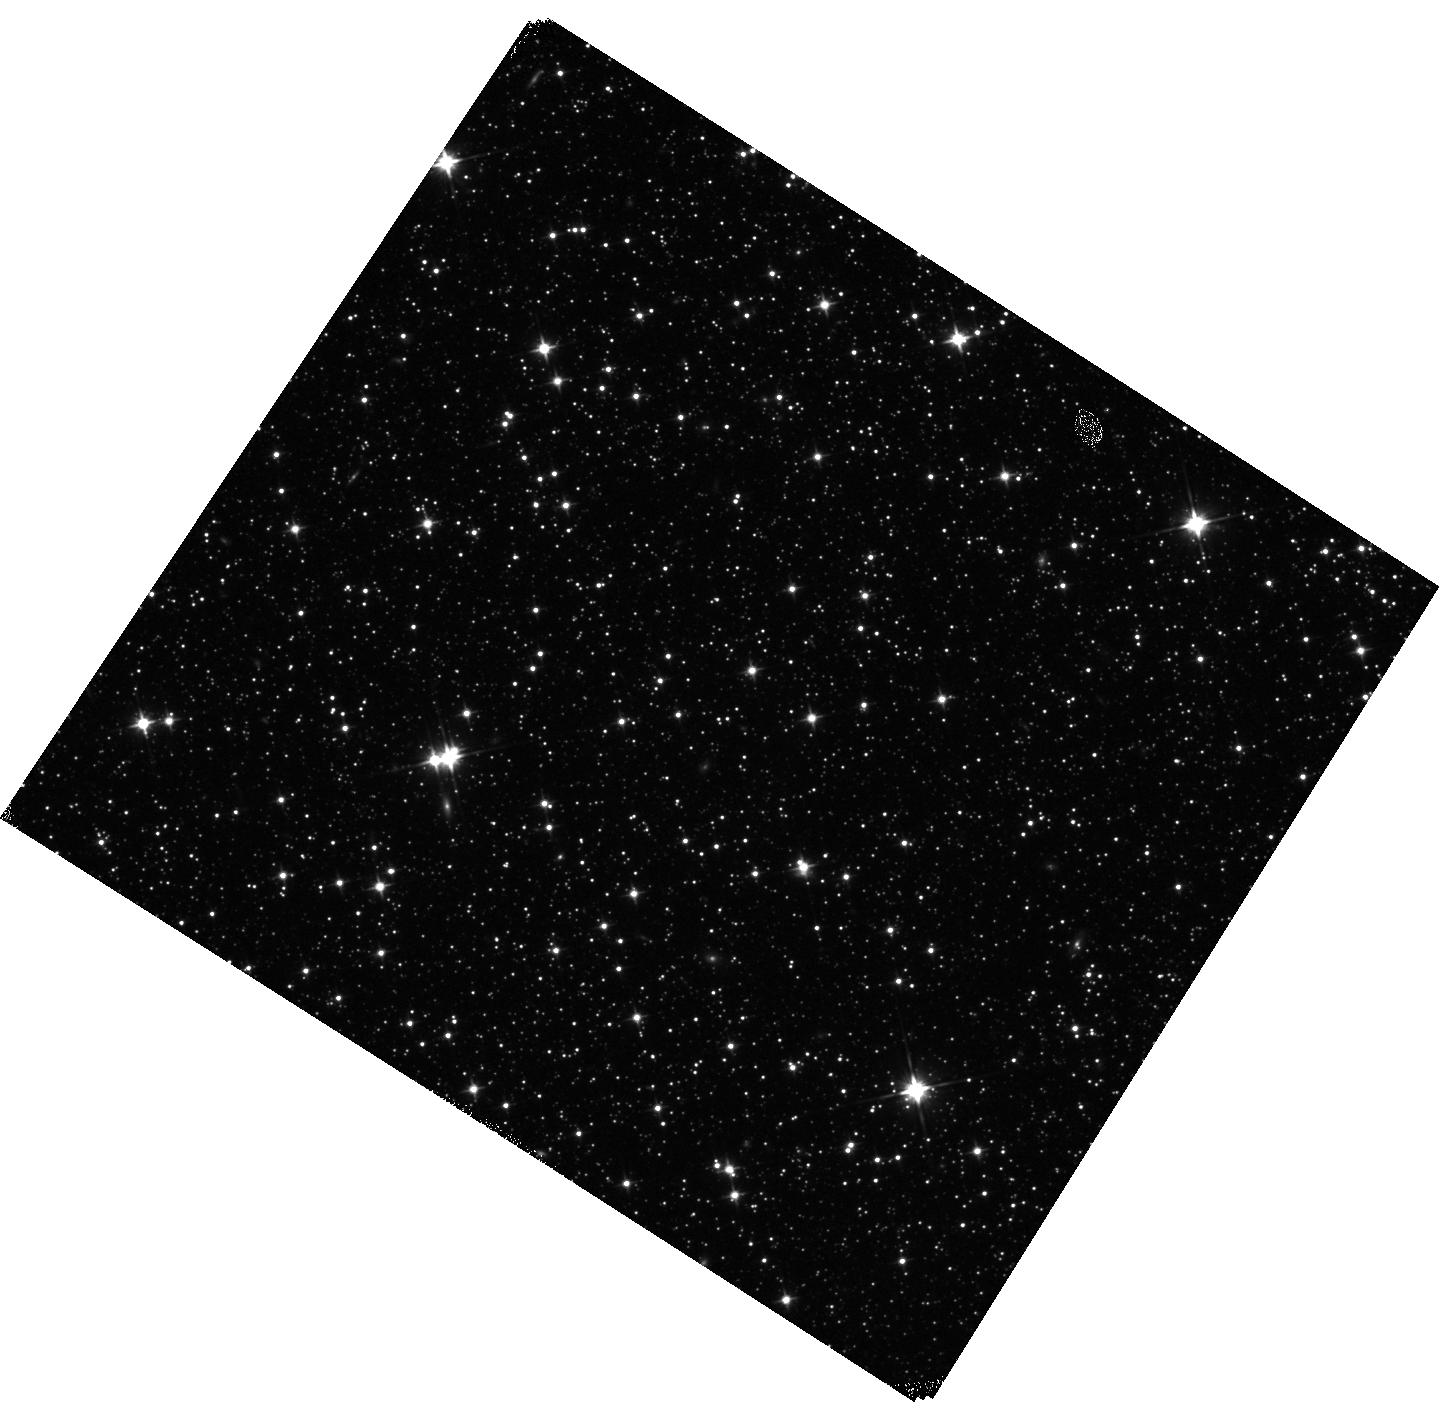
Target: SNR0509-67.5
Instrument: WFC3/IR
Filter: F110W
Exposure: 5 min
Observation ID: hst_13282_01_wfc3_ir_f110w_icco01

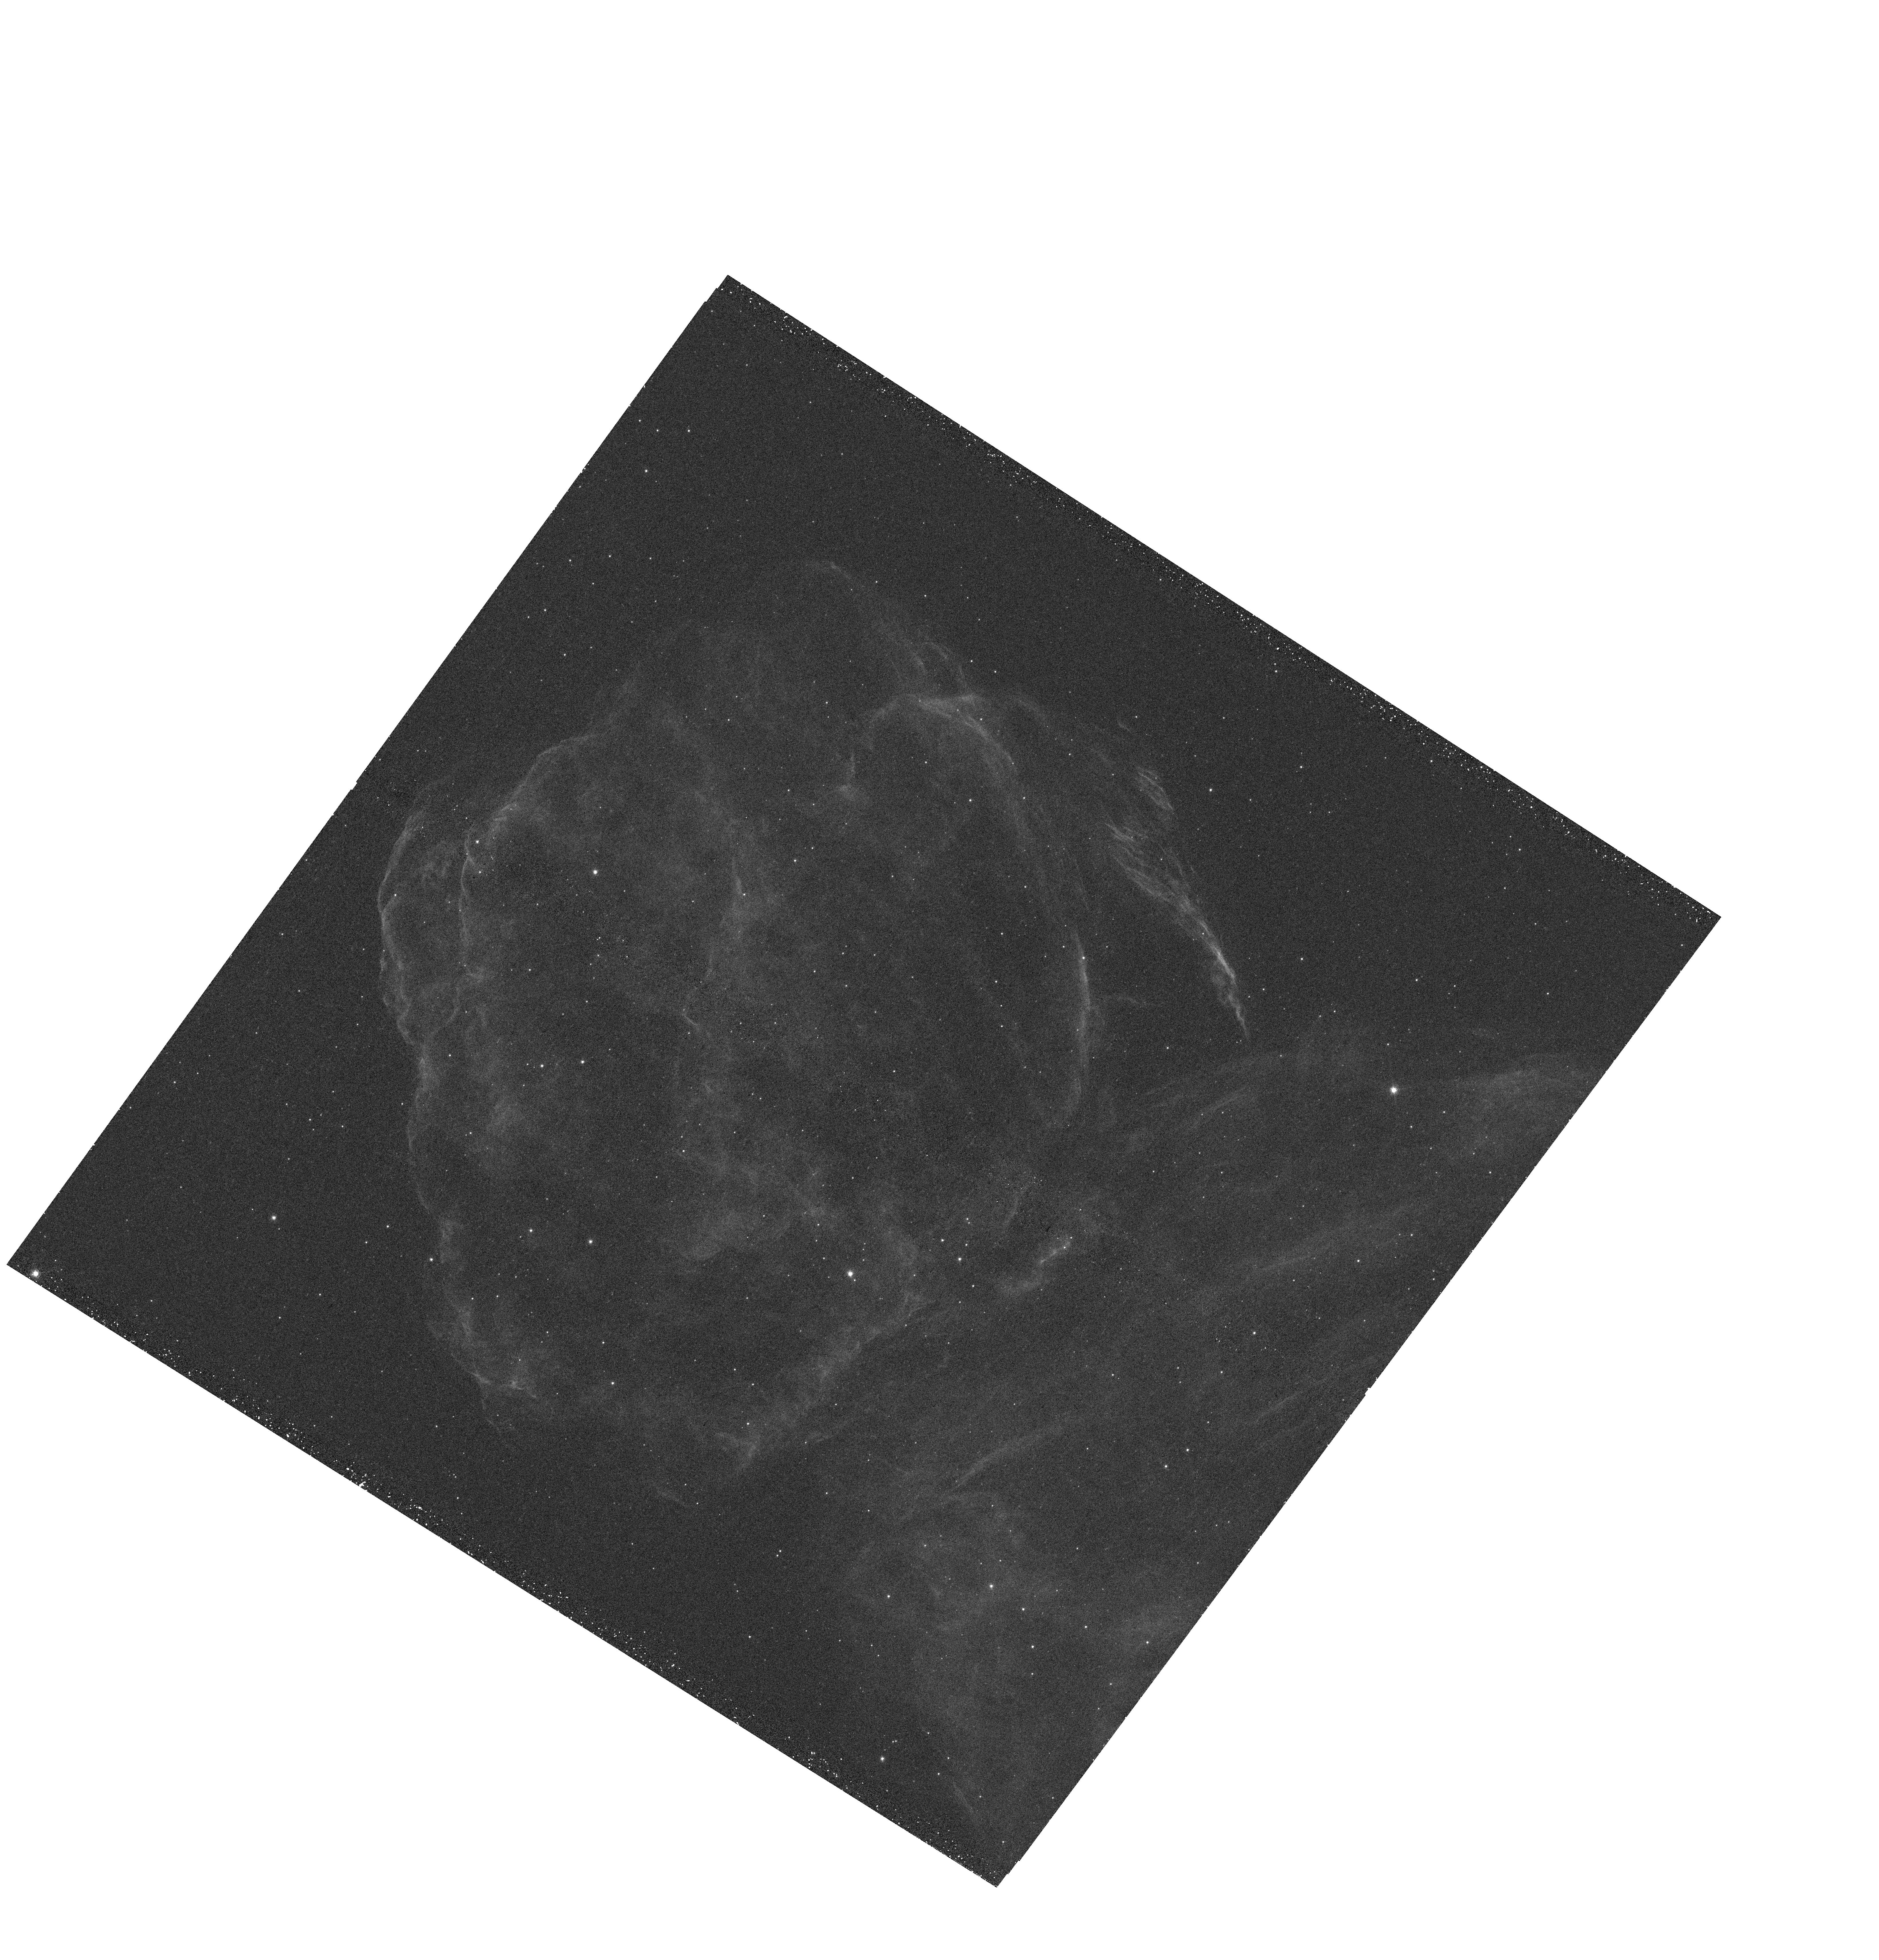
Target: DEML316A
Instrument: WFC3/UVIS
Filter: F656N
Exposure: 22 min
Observation ID: hst_13282_06_wfc3_uvis_f656n_icco06

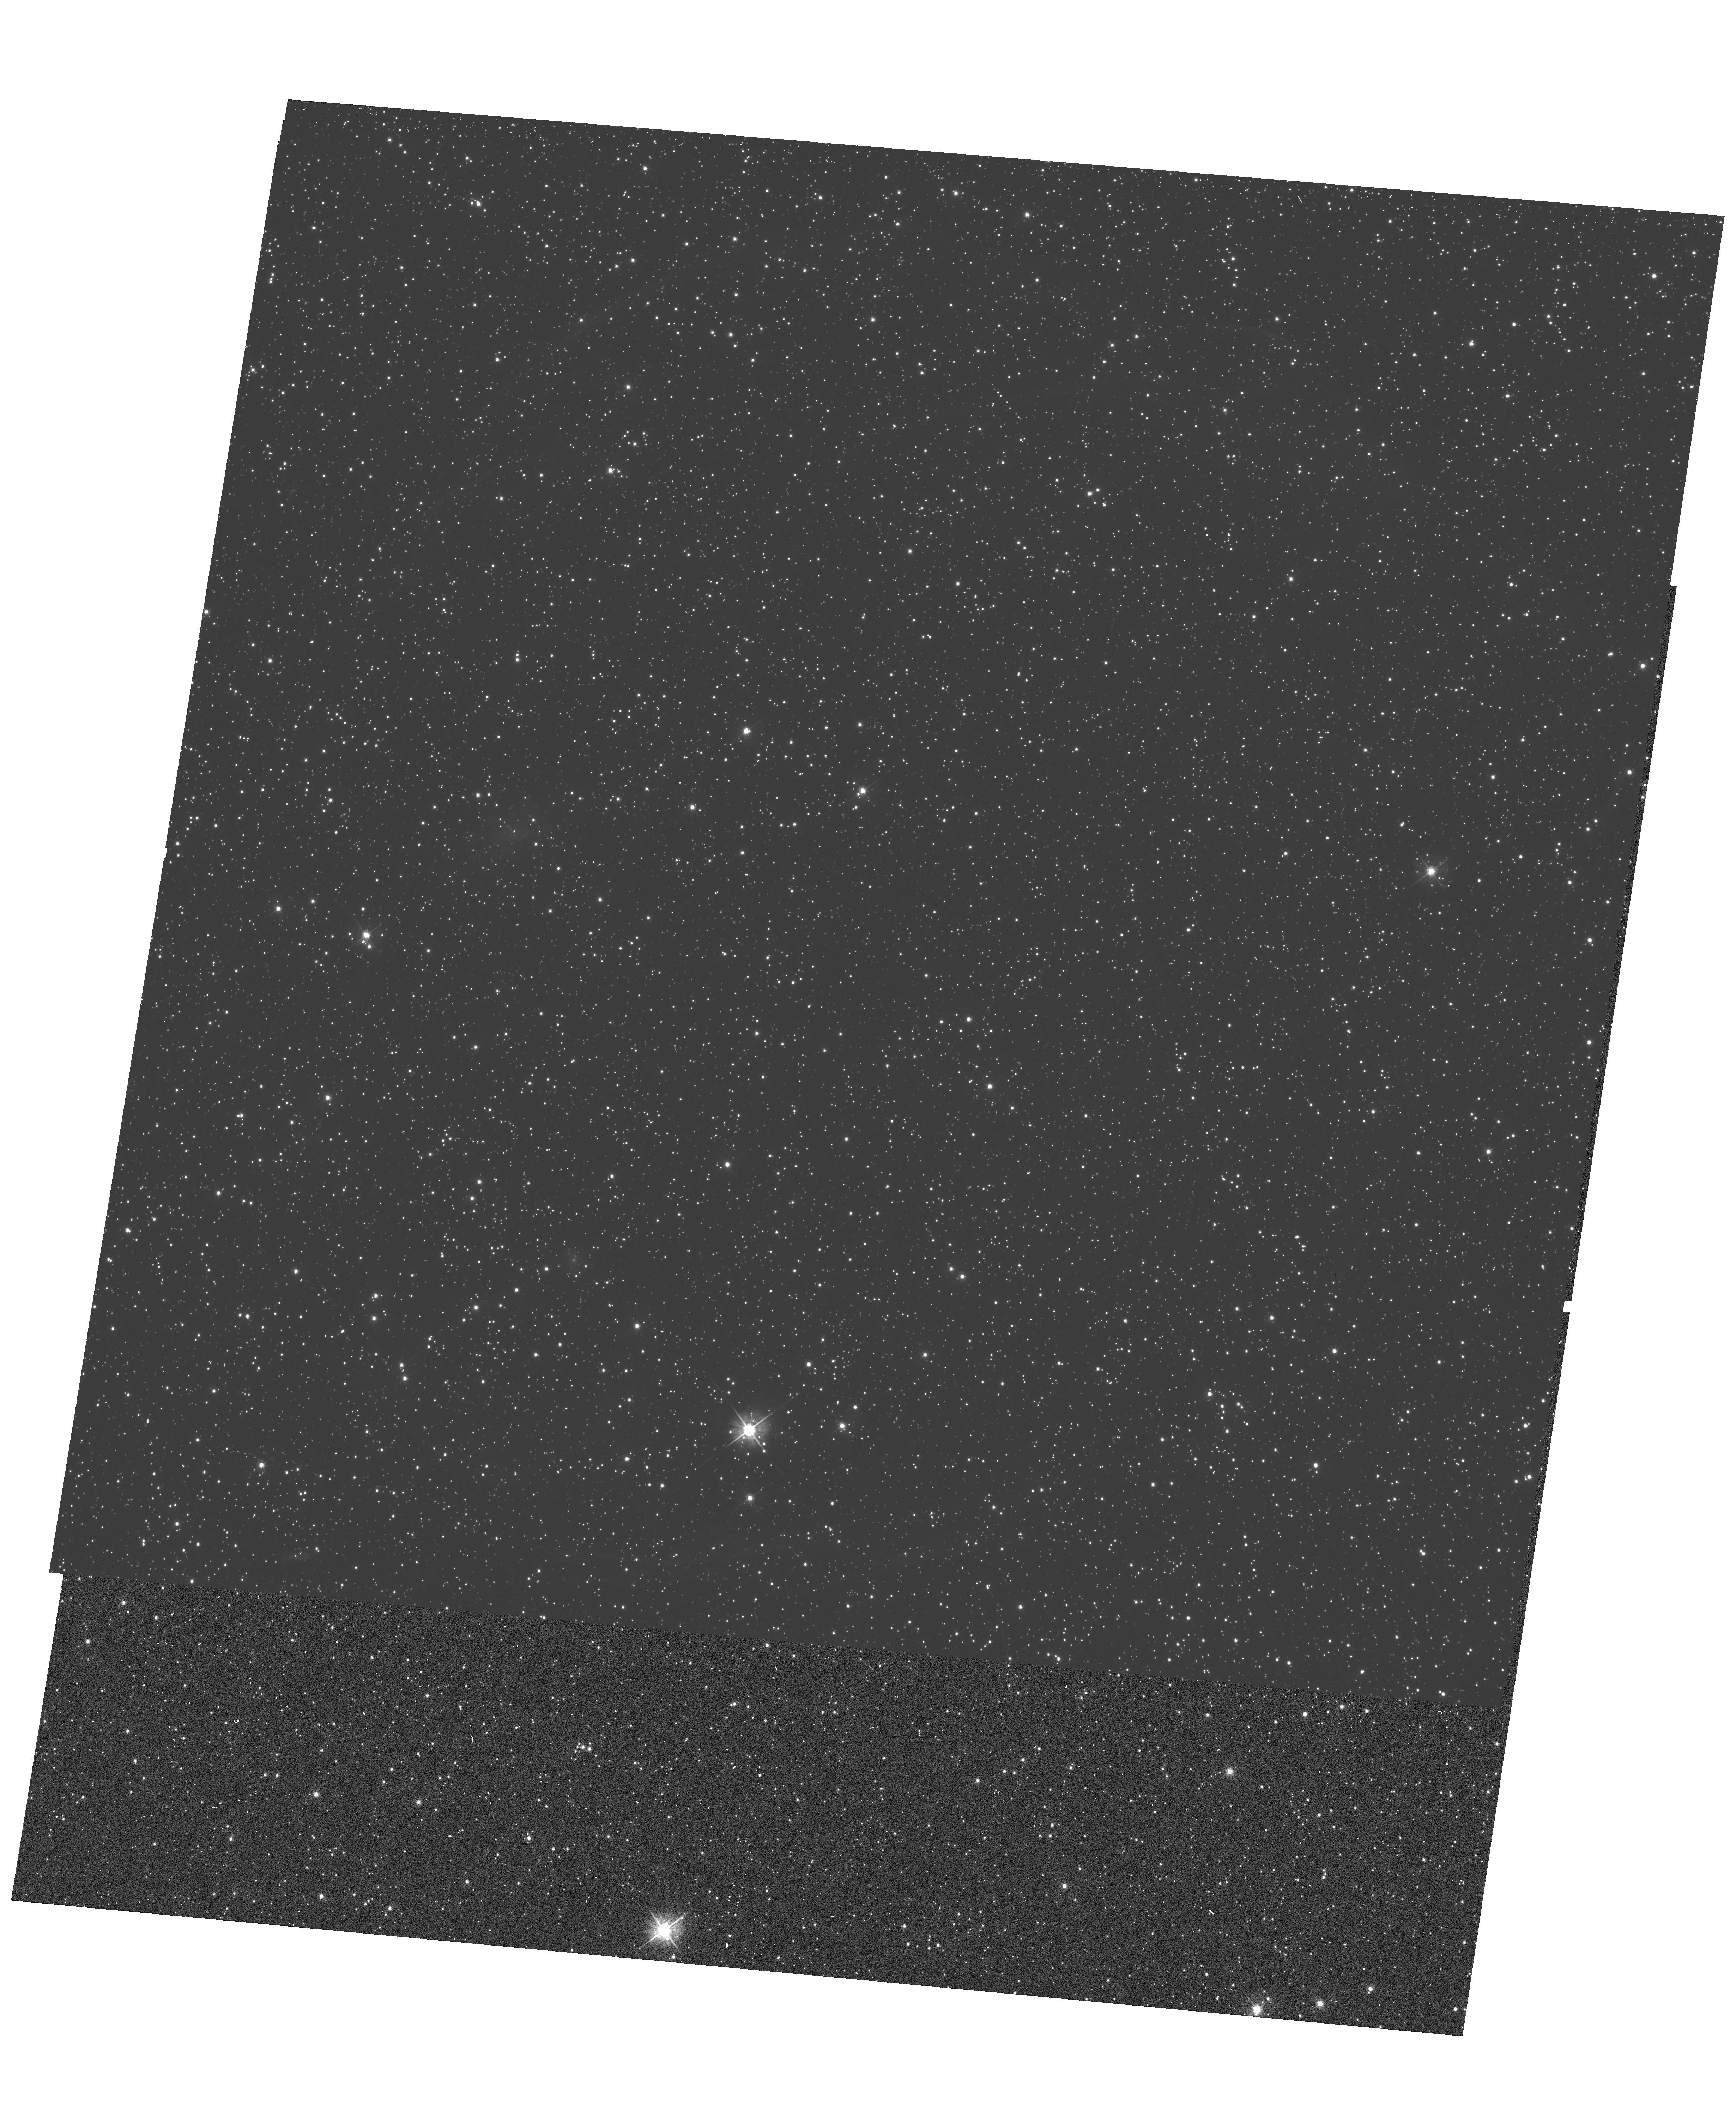
Target: DEML238
Instrument: WFC3/UVIS
Filter: F475W
Exposure: 18 min
Observation ID: hst_13282_08_wfc3_uvis_f475w_icco08

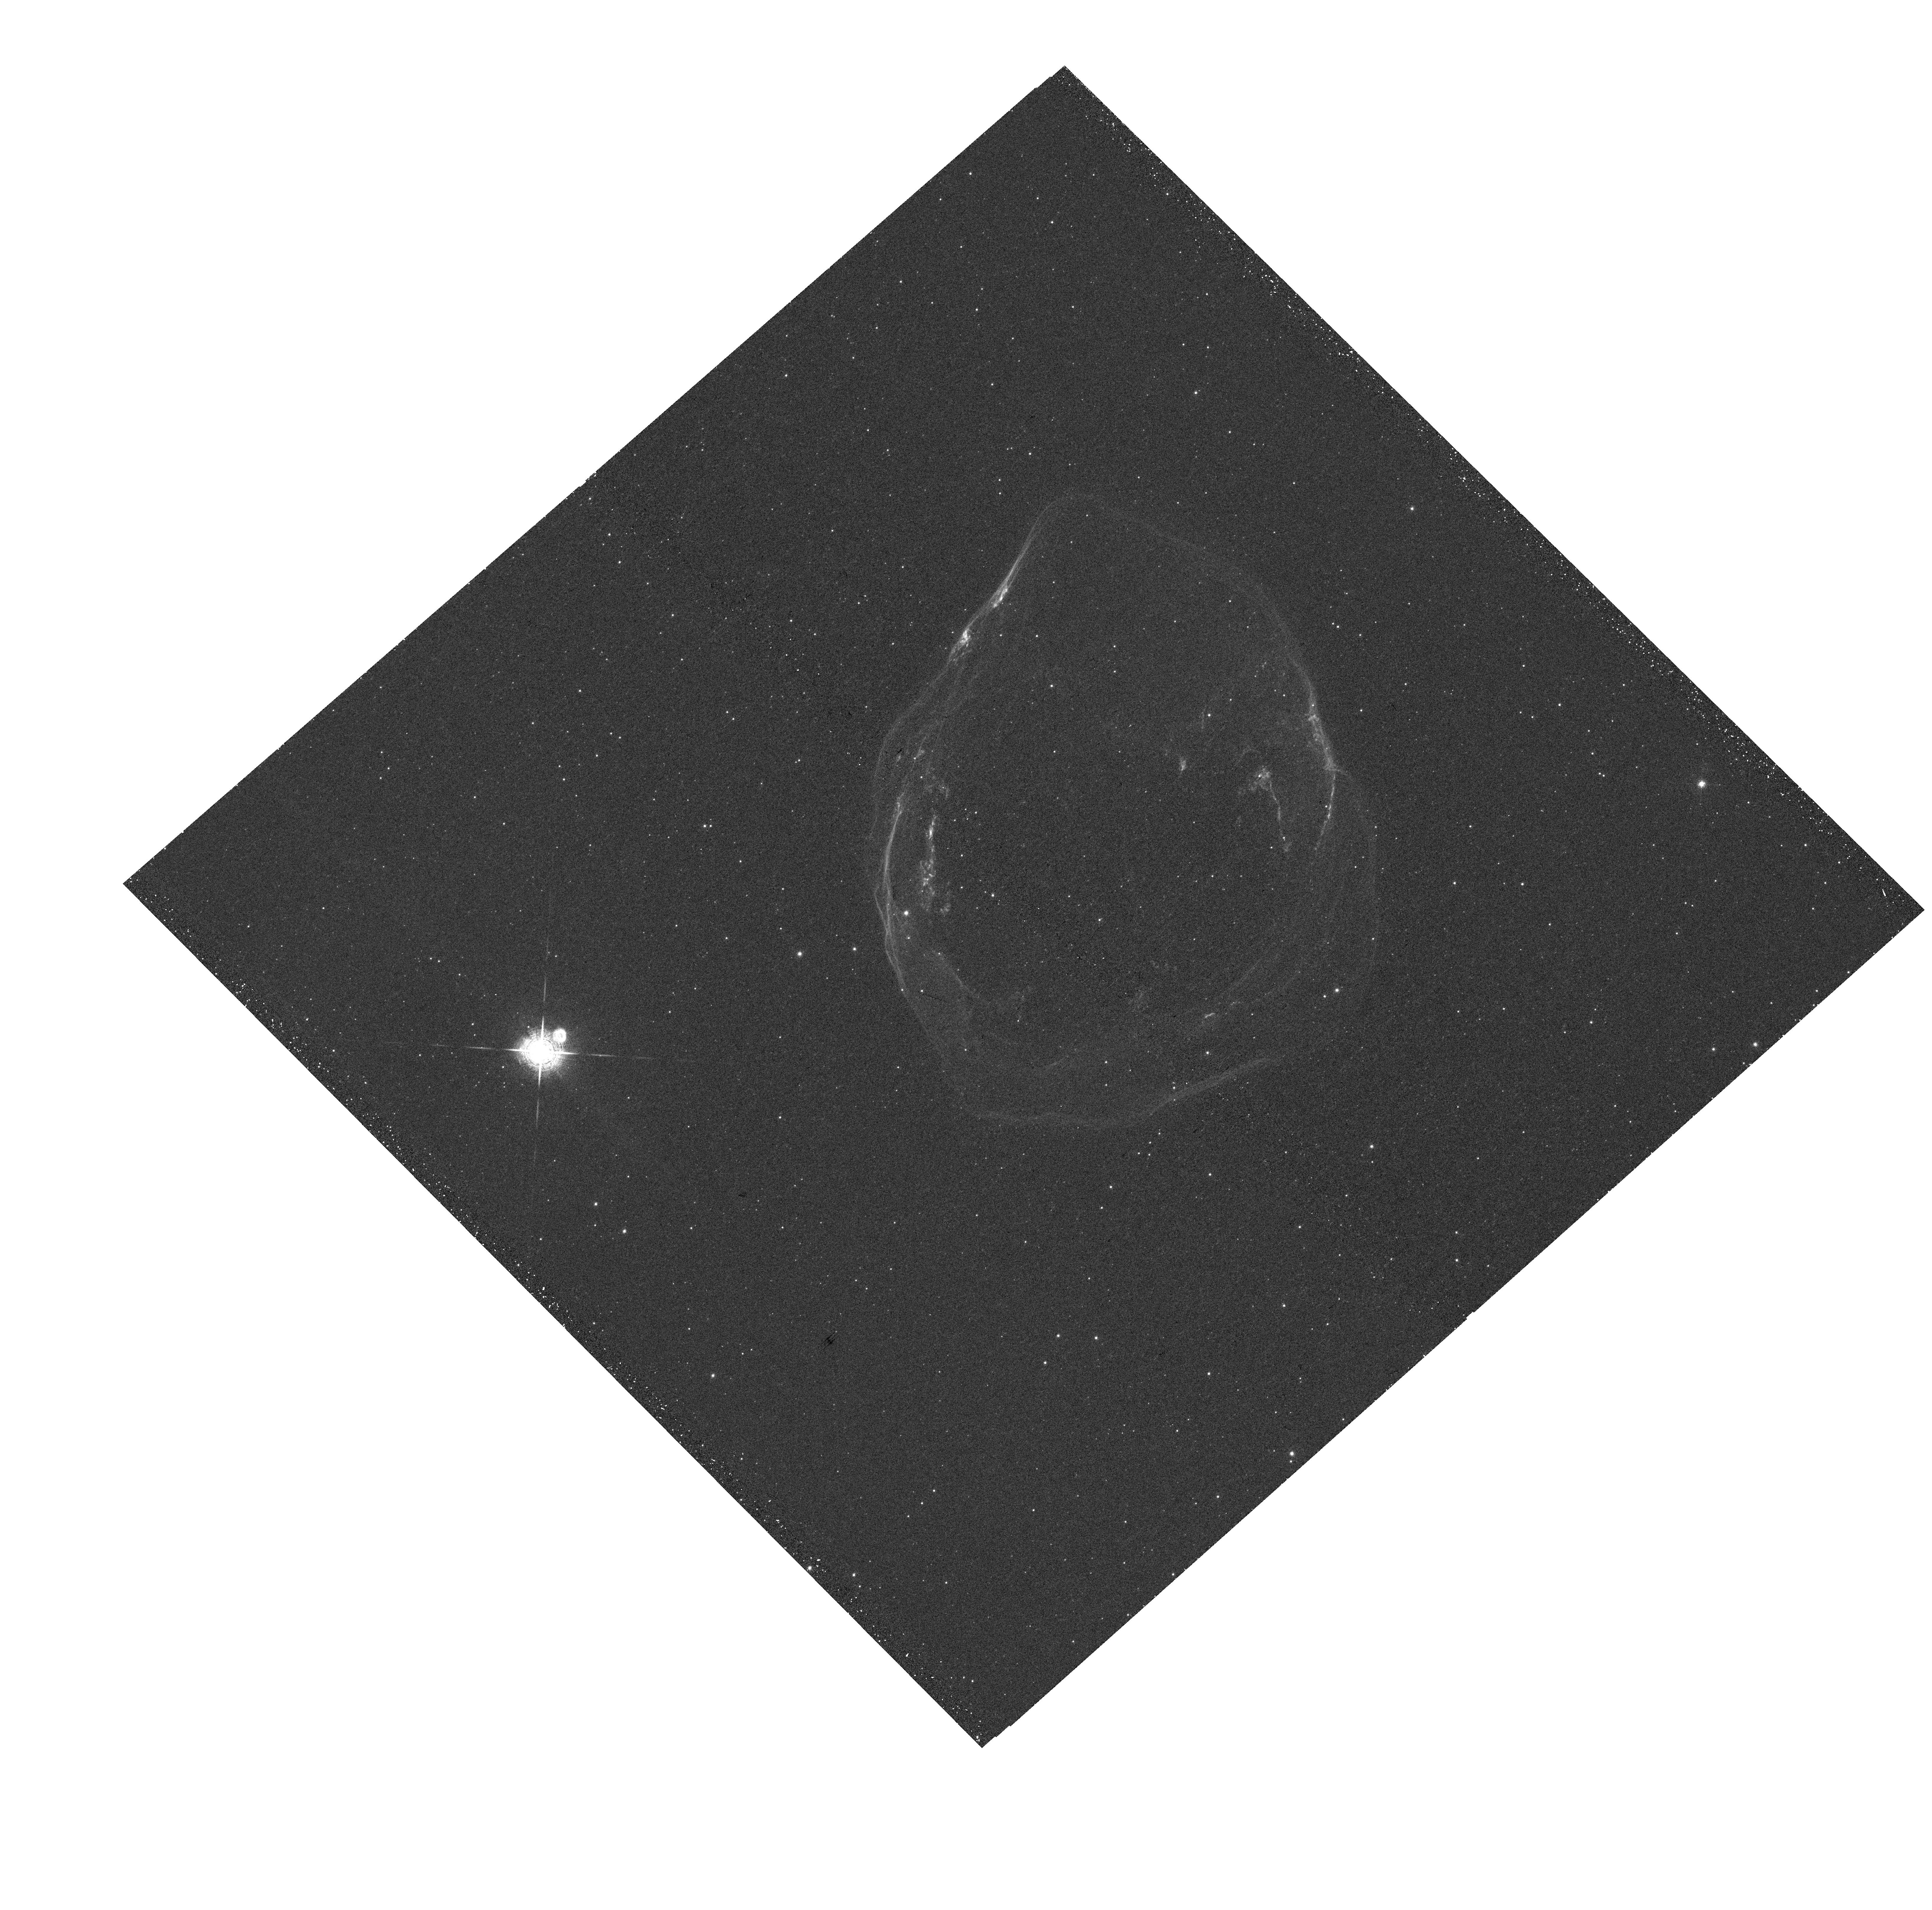
Target: DEML71
Instrument: WFC3/UVIS
Filter: F656N
Exposure: 22 min
Observation ID: hst_13282_04_wfc3_uvis_f656n_icco04

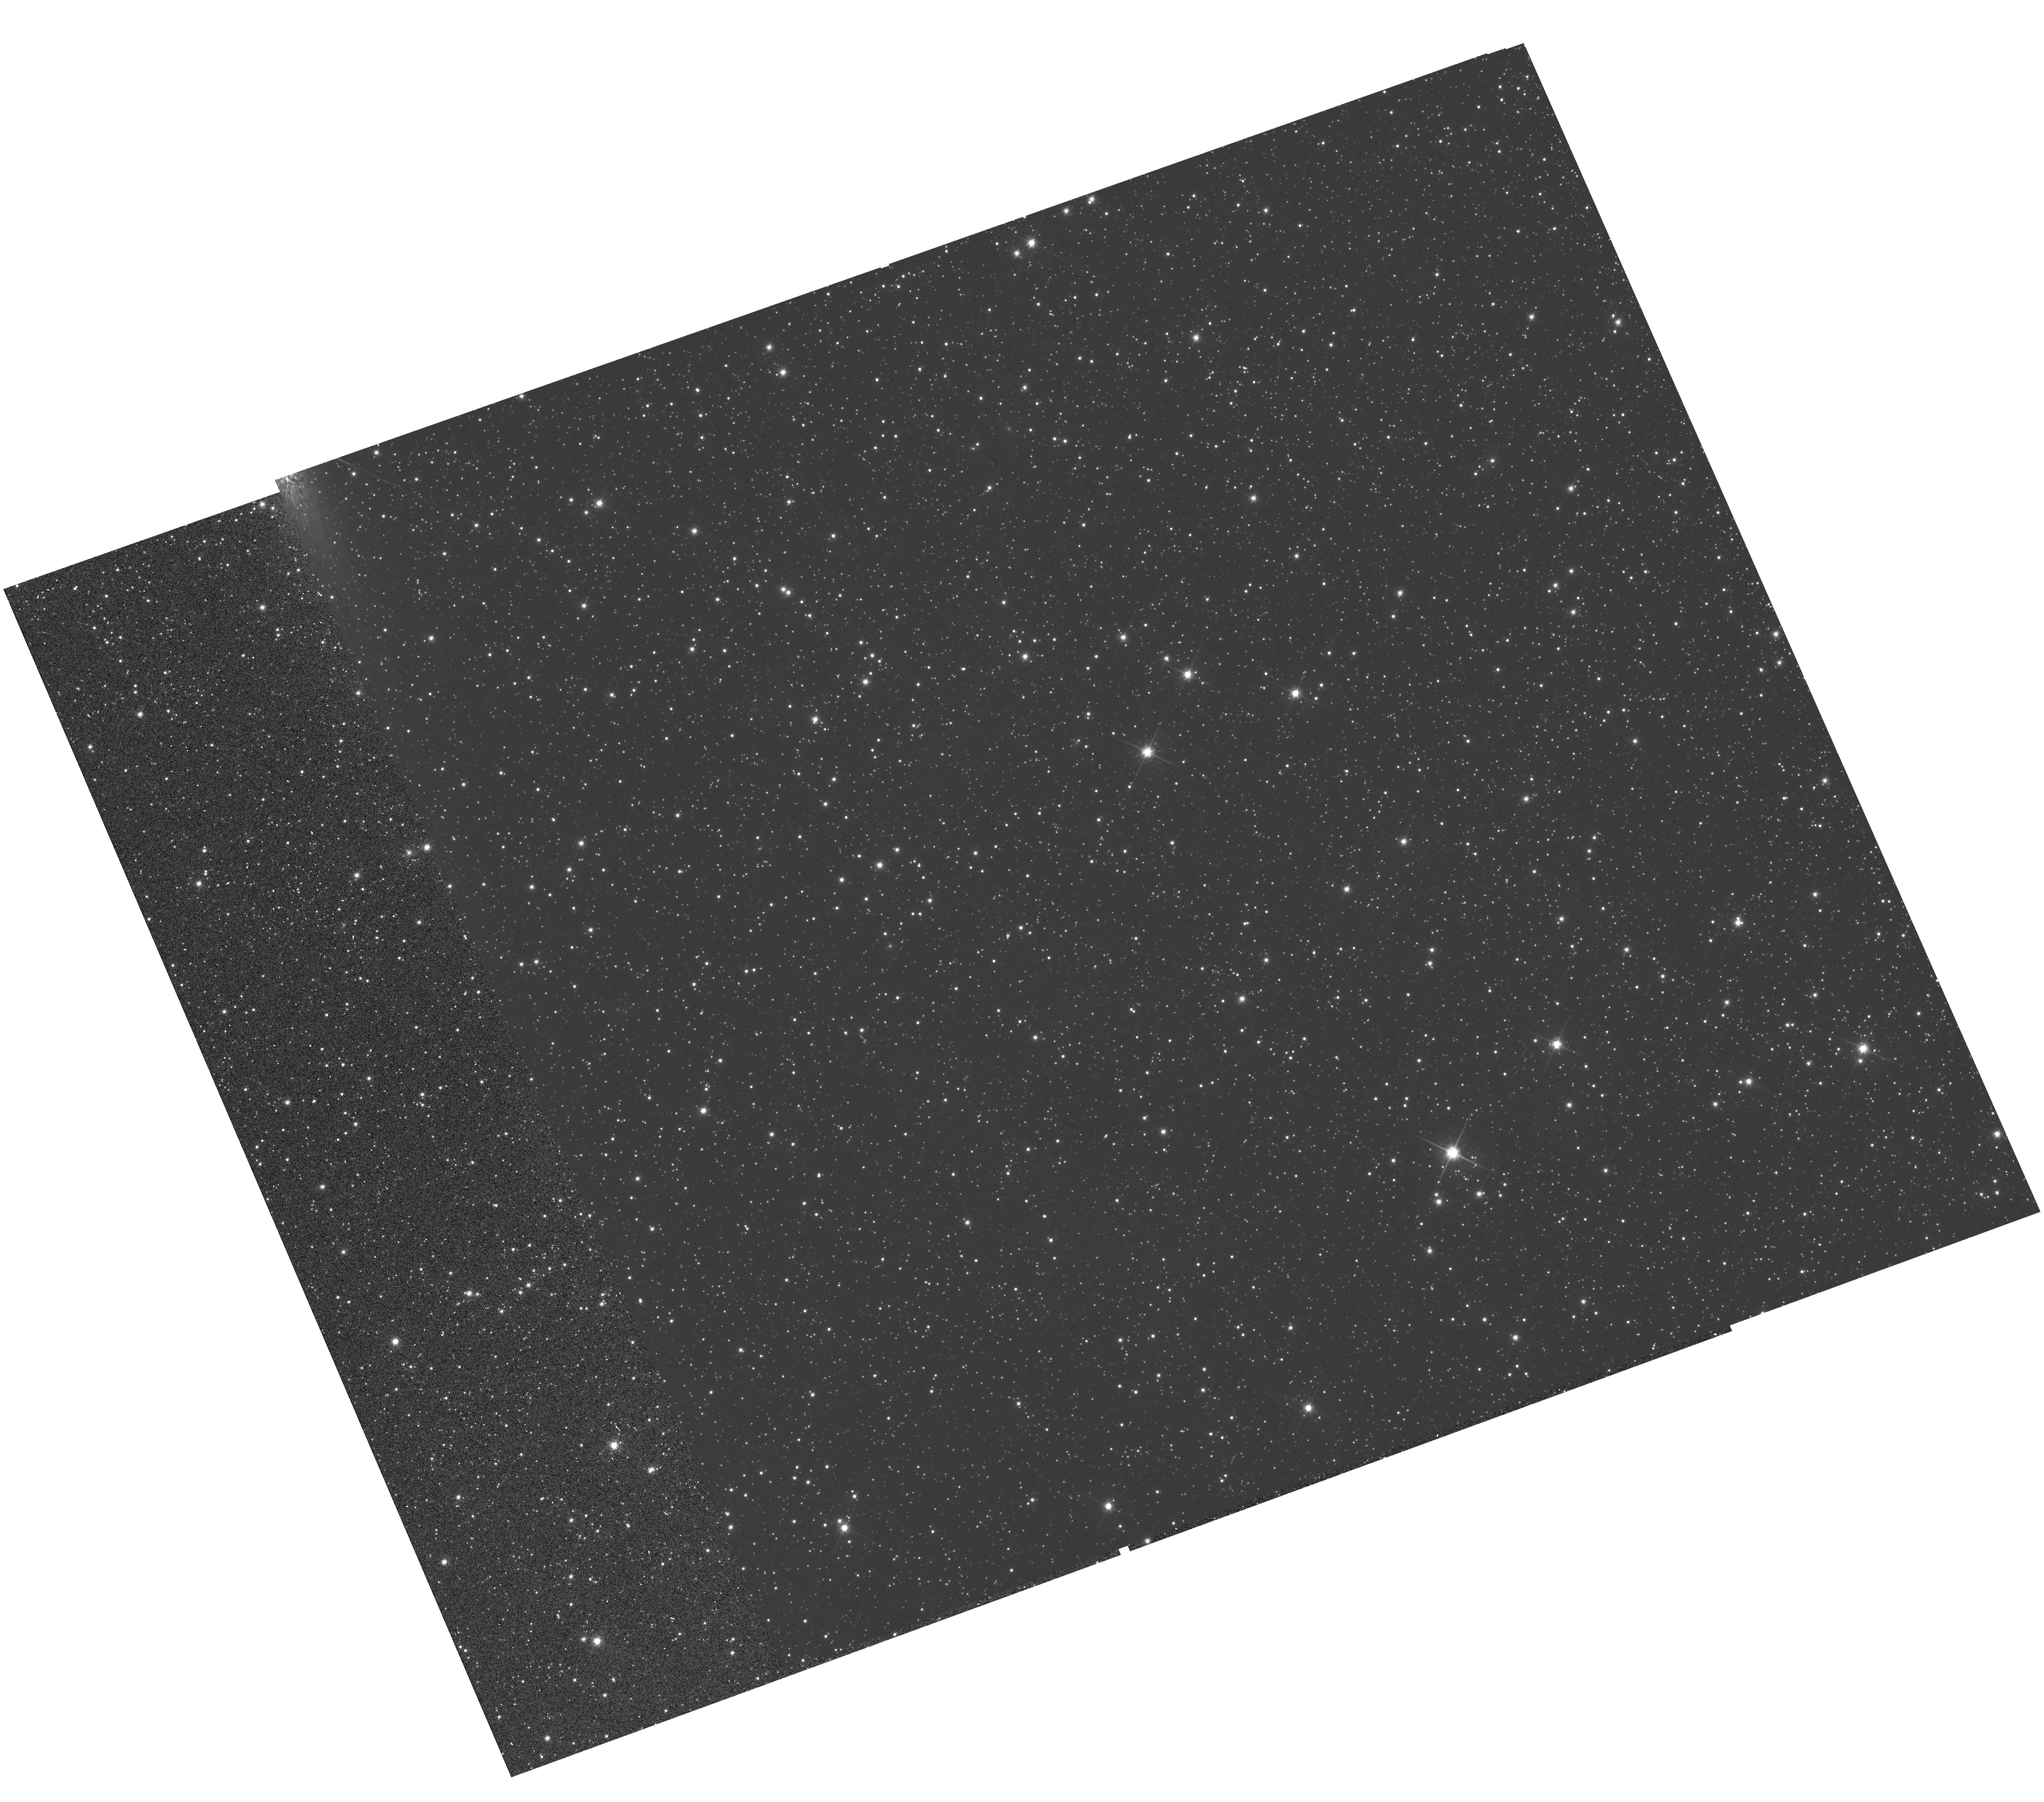
Target: DEML249
Instrument: WFC3/UVIS
Filter: F814W
Exposure: 19 min
Observation ID: hst_13282_07_wfc3_uvis_f814w_icco07

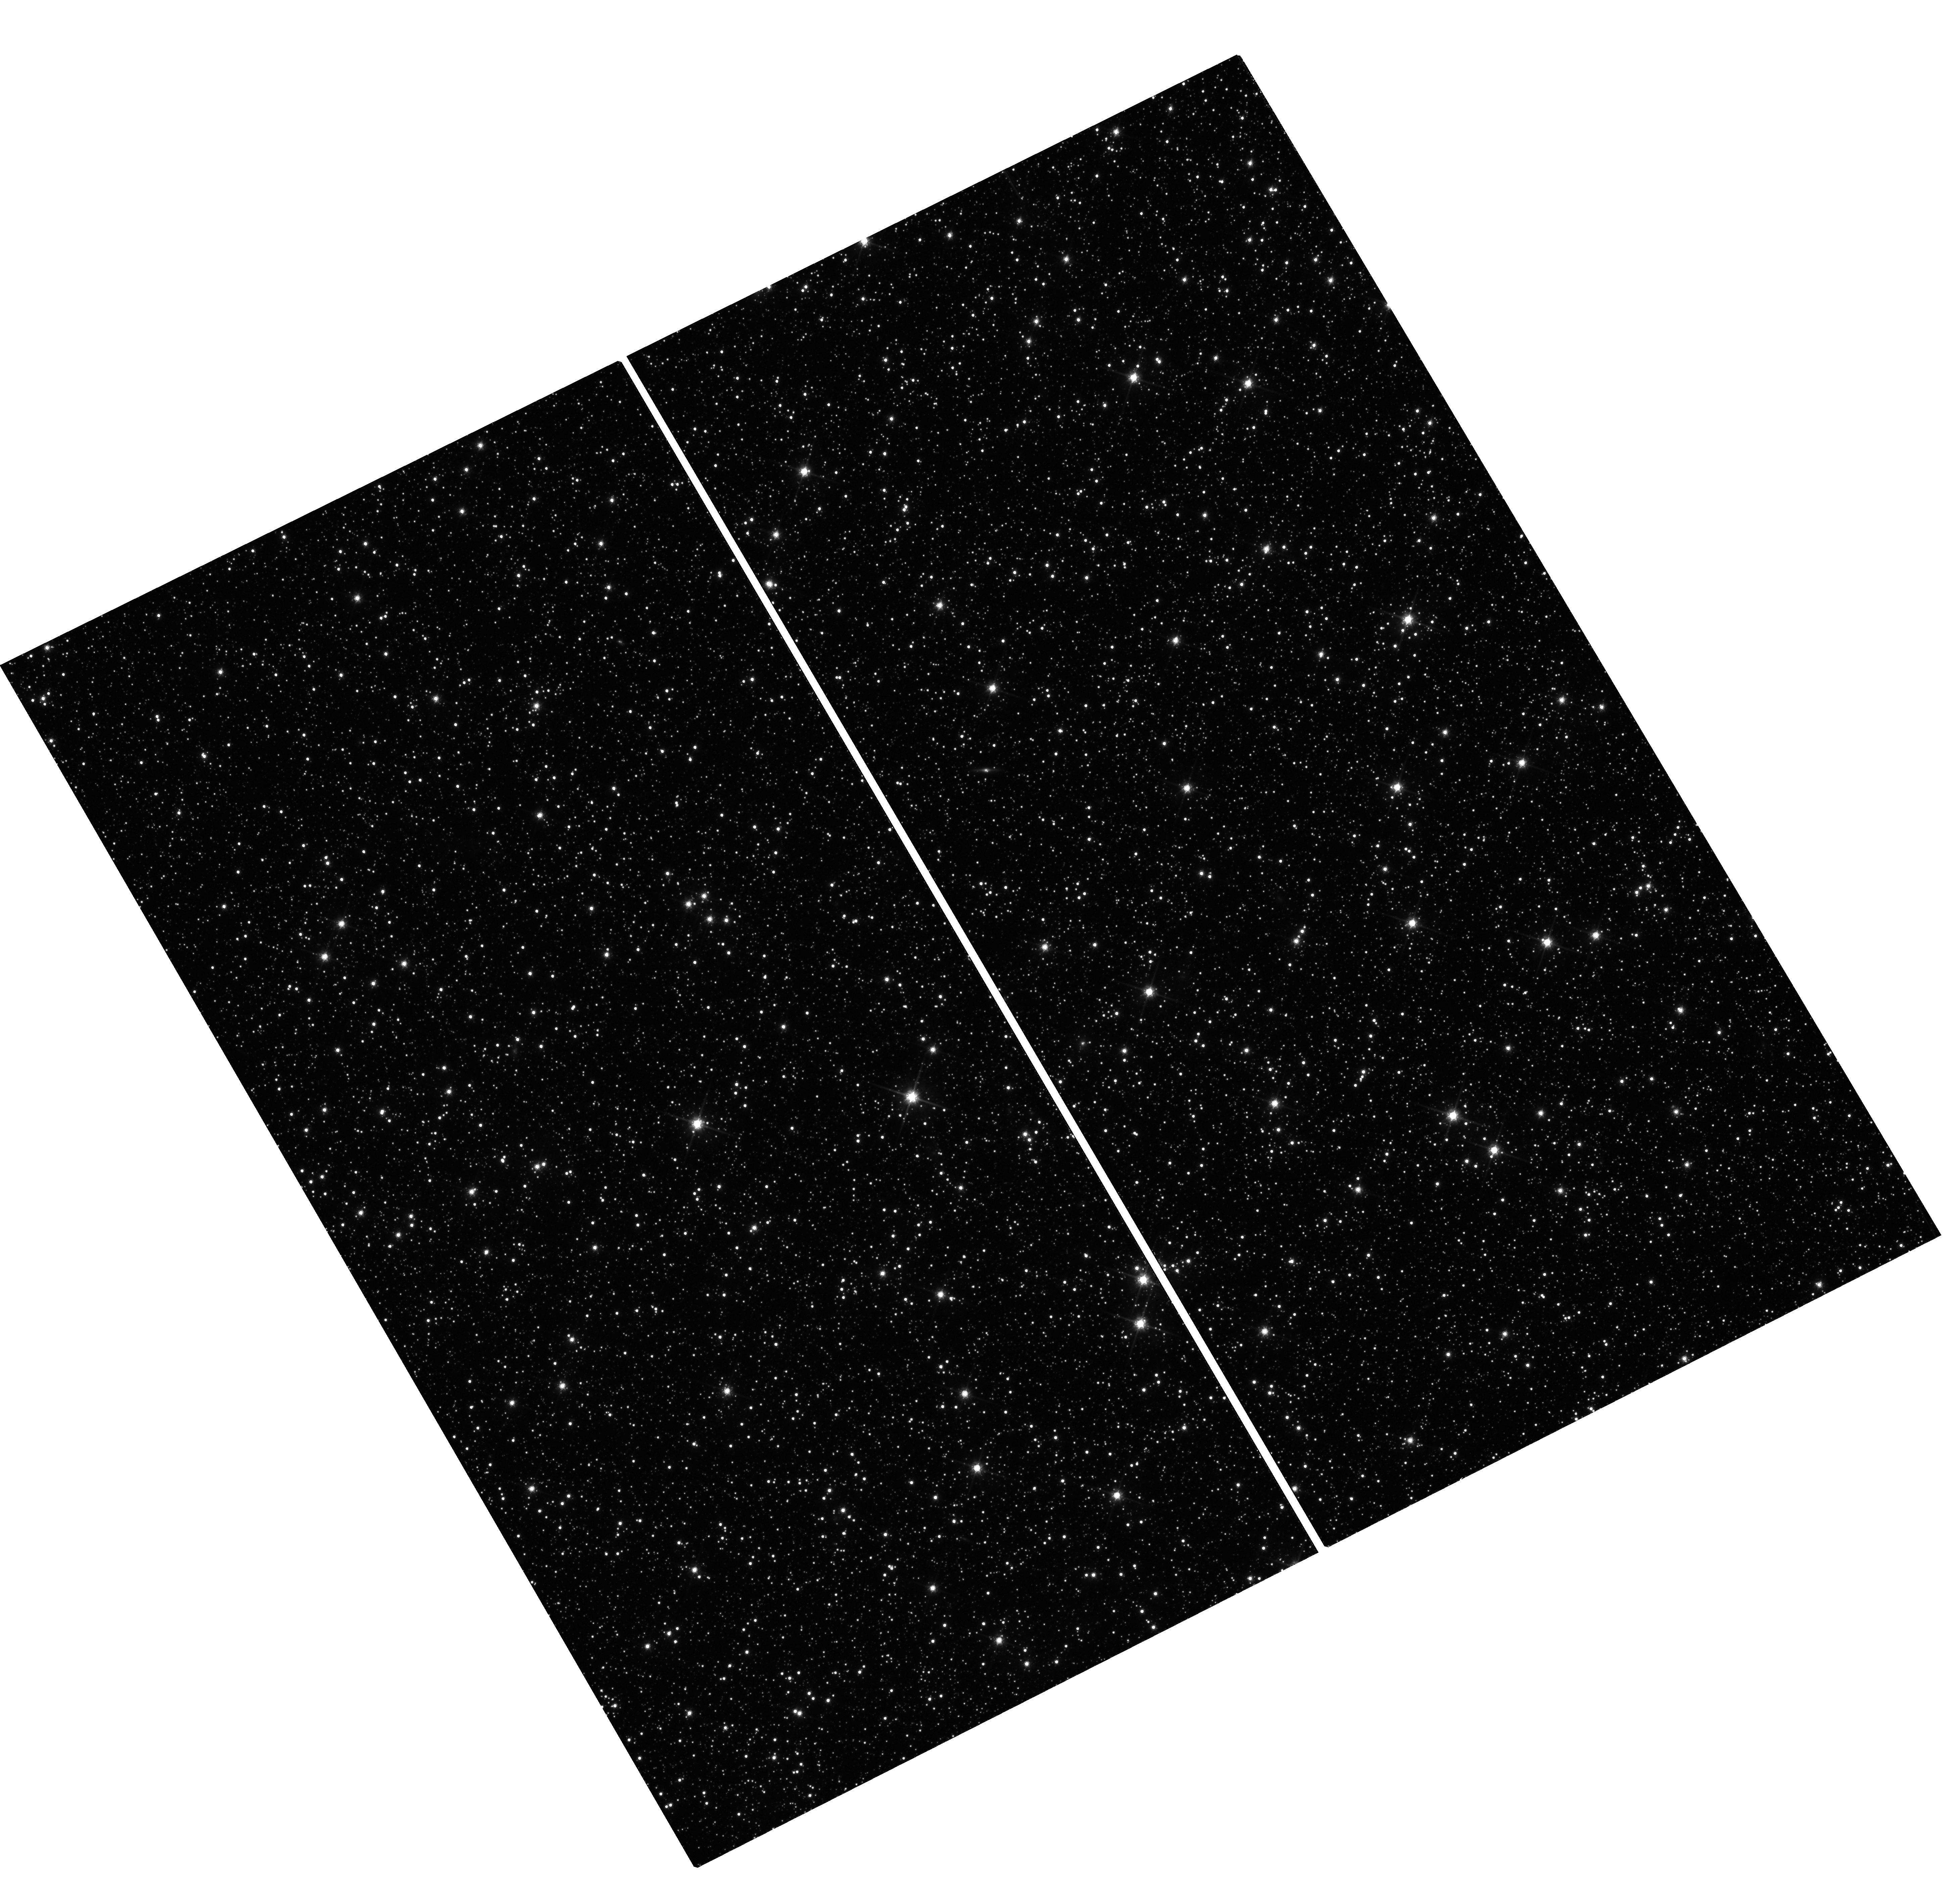
Target: SNR0519-69.0
Instrument: WFC3/UVIS
Filter: F814W
Exposure: 20 min
Observation ID: hst_13282_02_wfc3_uvis_f814w_icco02

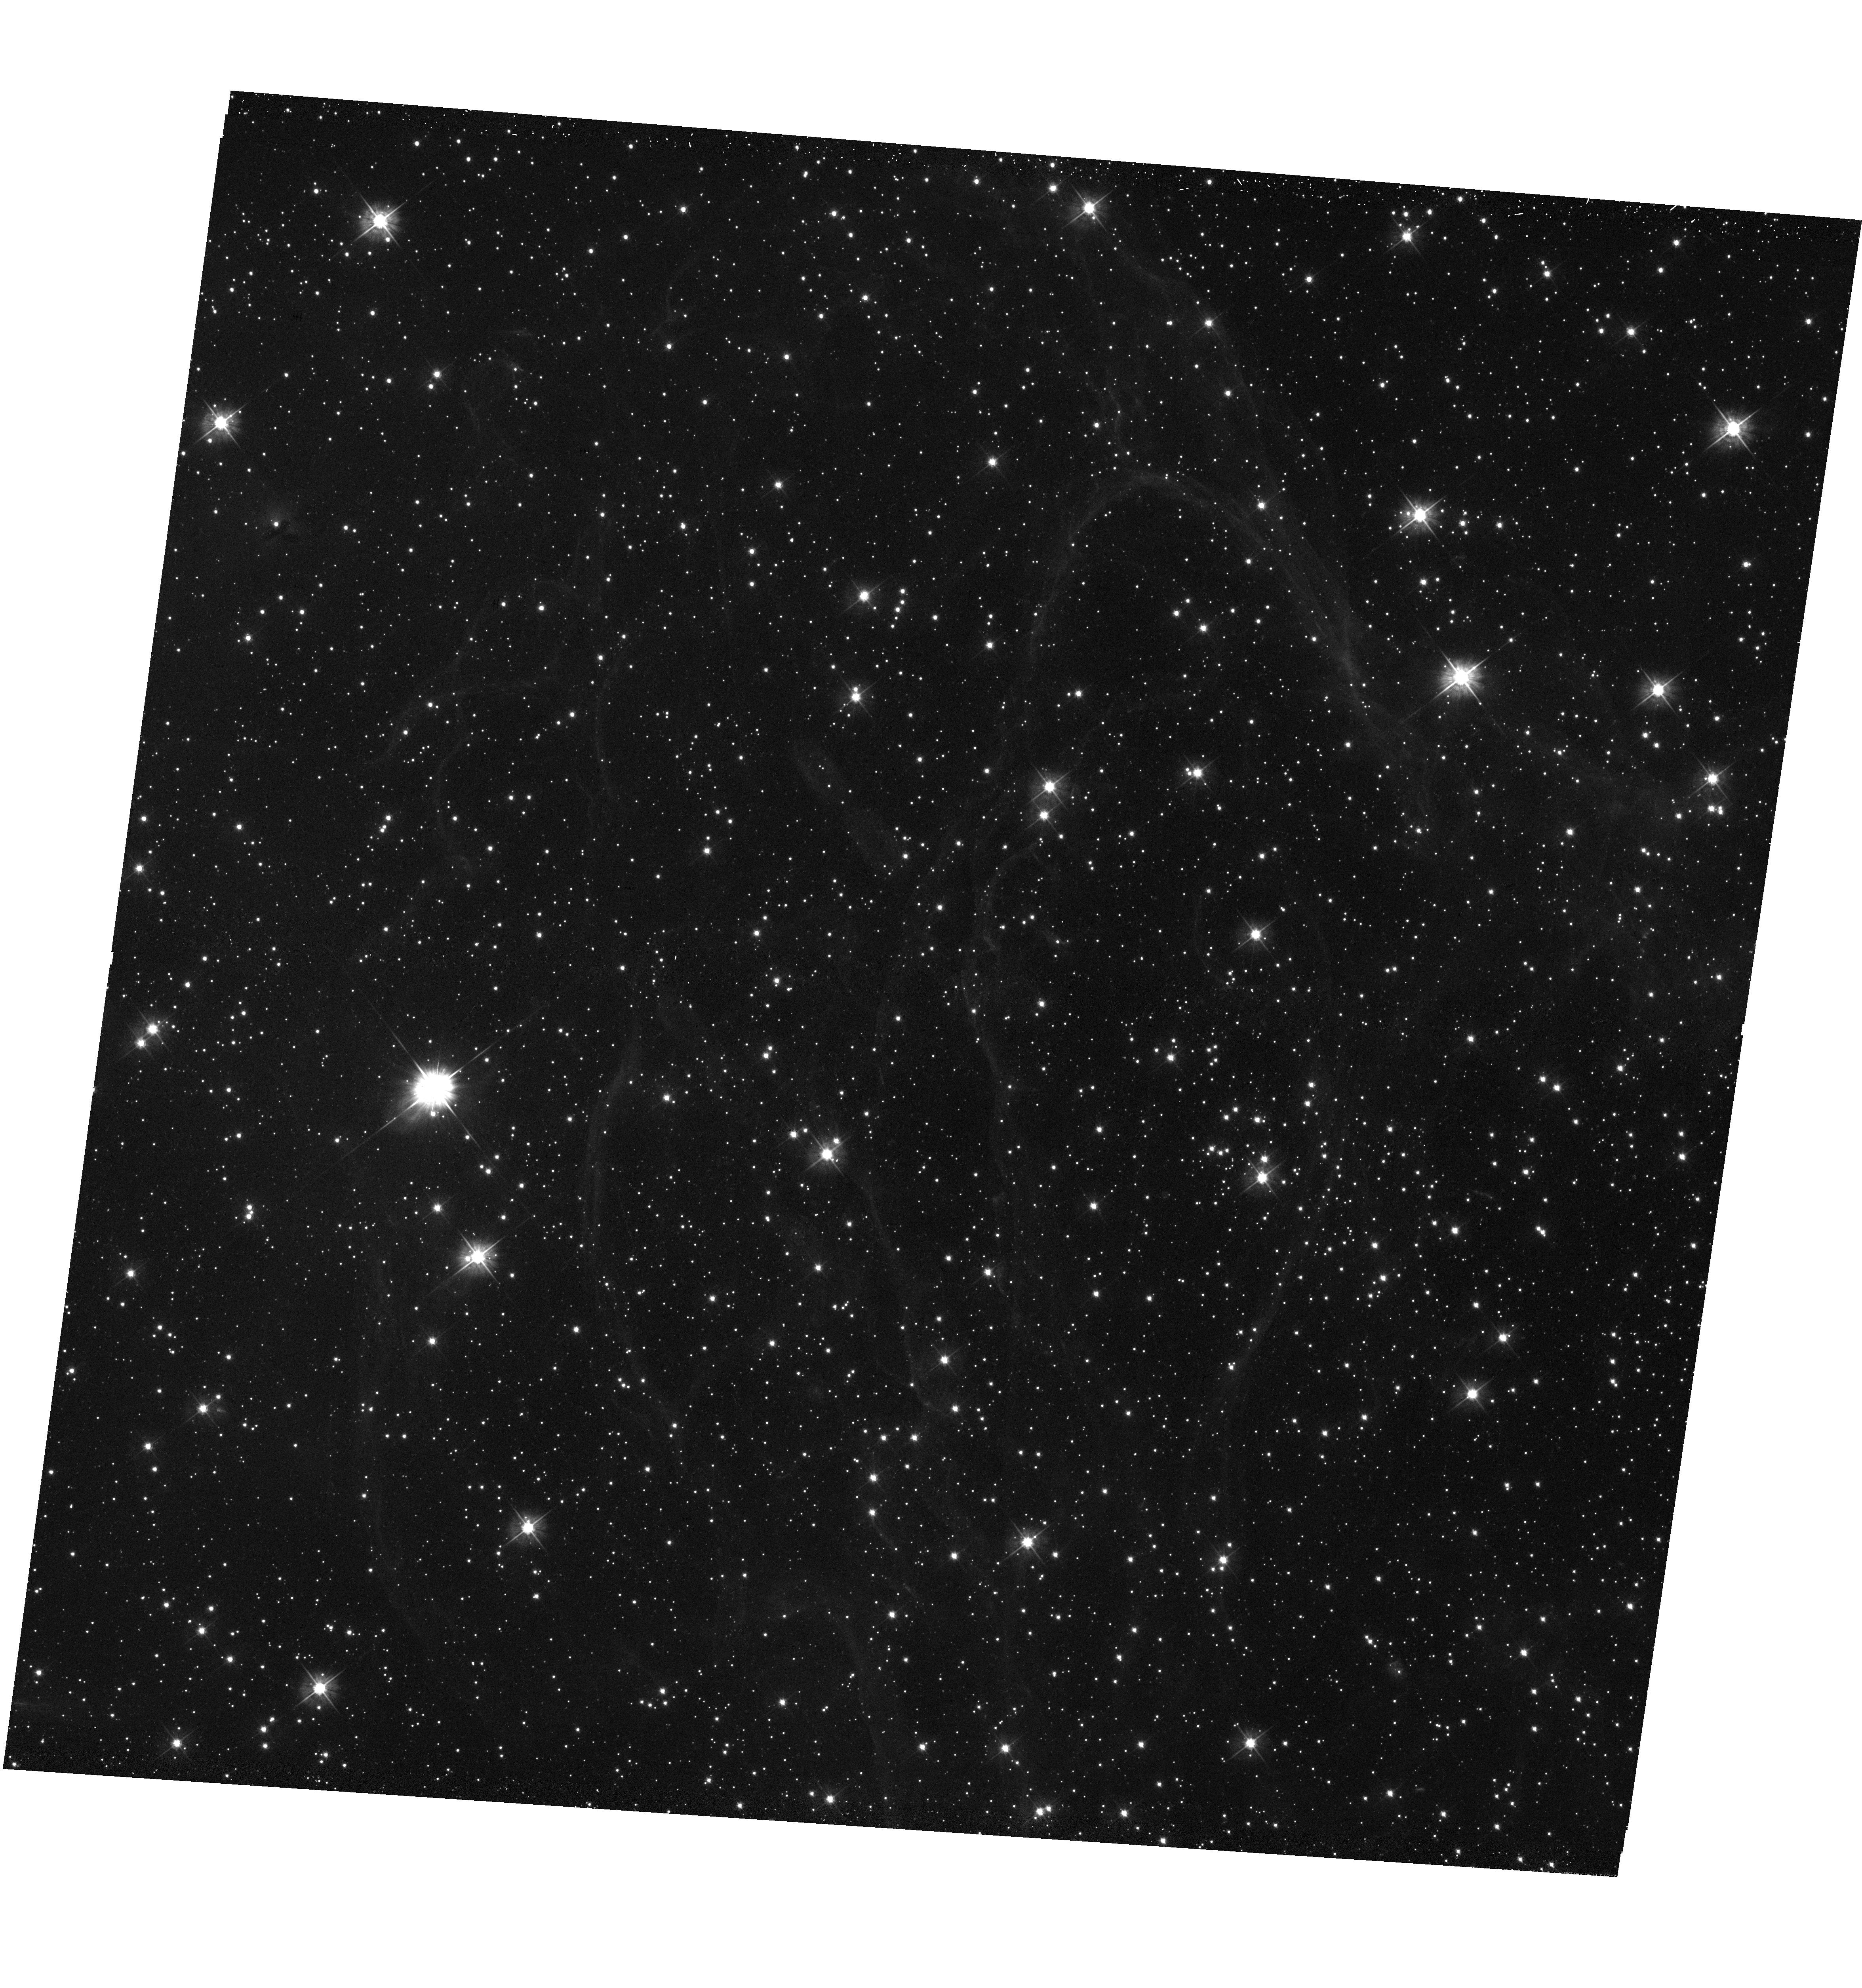
Target: SNR0454-67.2
Instrument: WFC3/UVIS
Filter: F475W
Exposure: 18 min
Observation ID: hst_13282_09_wfc3_uvis_f475w_icco09

A Search for Surviving Companions of Type Ia Supernovae in the Large Magellanic Cloud (PI: Chu, You-Hua)

Type Ia Supernovae (SNe) are widely recognized for their use as standardizable candles. There are two contrasting theories for their origin: a double-degenerate origin that is the result of the merger of two white dwarfs (WDs) and a single-degenerate origin in which a WD accretes material from a non-degenerate companion. The identification of surviving companions indicates a single-degenerate origin and, by comparing observations to model predictions, we can identify potential companions in the region of the SNR. The LMC is an ideal environment for the observation of SNe due to its proximity, orientation, and relatively low extinction. We have identified 9 Type Ia SNRs in the LMC that lack full data sets but are suitable for a search for surviving companions. We request B, V, I, and H-alpha observations of these SNRs. Photometry from these regions will enable us to find potential surviving companions. We further request J and H band observations of SNR 0509-67.5 in order to determine the spectral energy distribution and the nature of a point source in a diffuse patch of emission near its center. We will also use the BVI images to determine the star formation history in order to constraint the delay time of these Type Ia SNe.